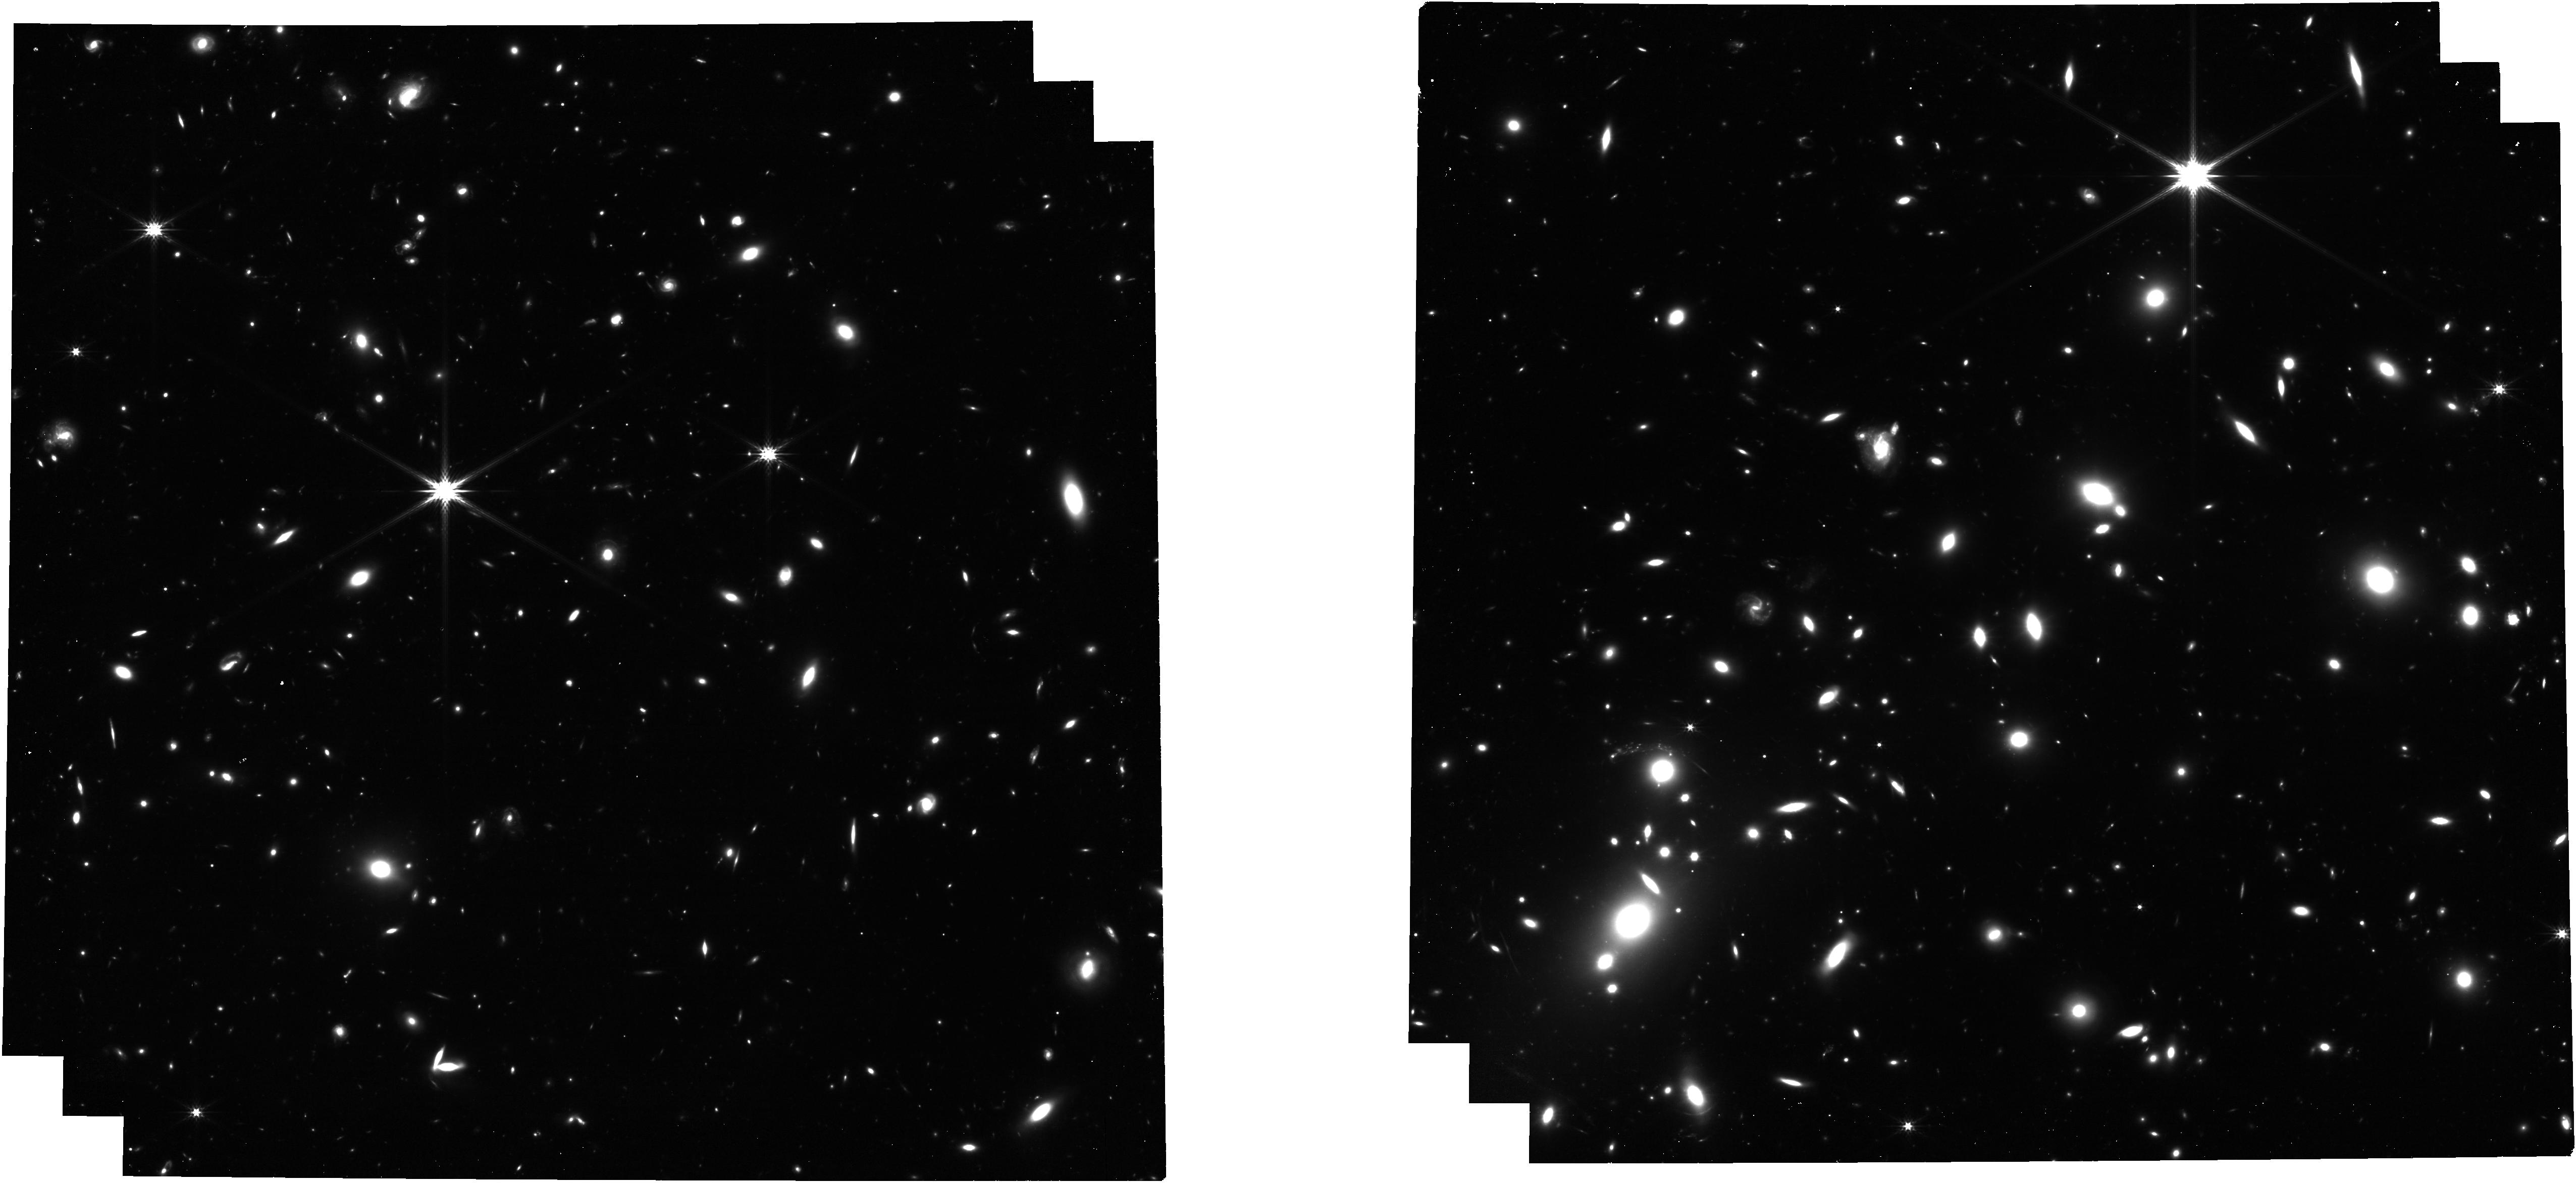
Target: MS1358-IMAGING
Instrument: NIRCAM
Filter: F277W
Exposure: 53 min
Observation ID: jw03433-o005_t010_nircam_clear-f277w

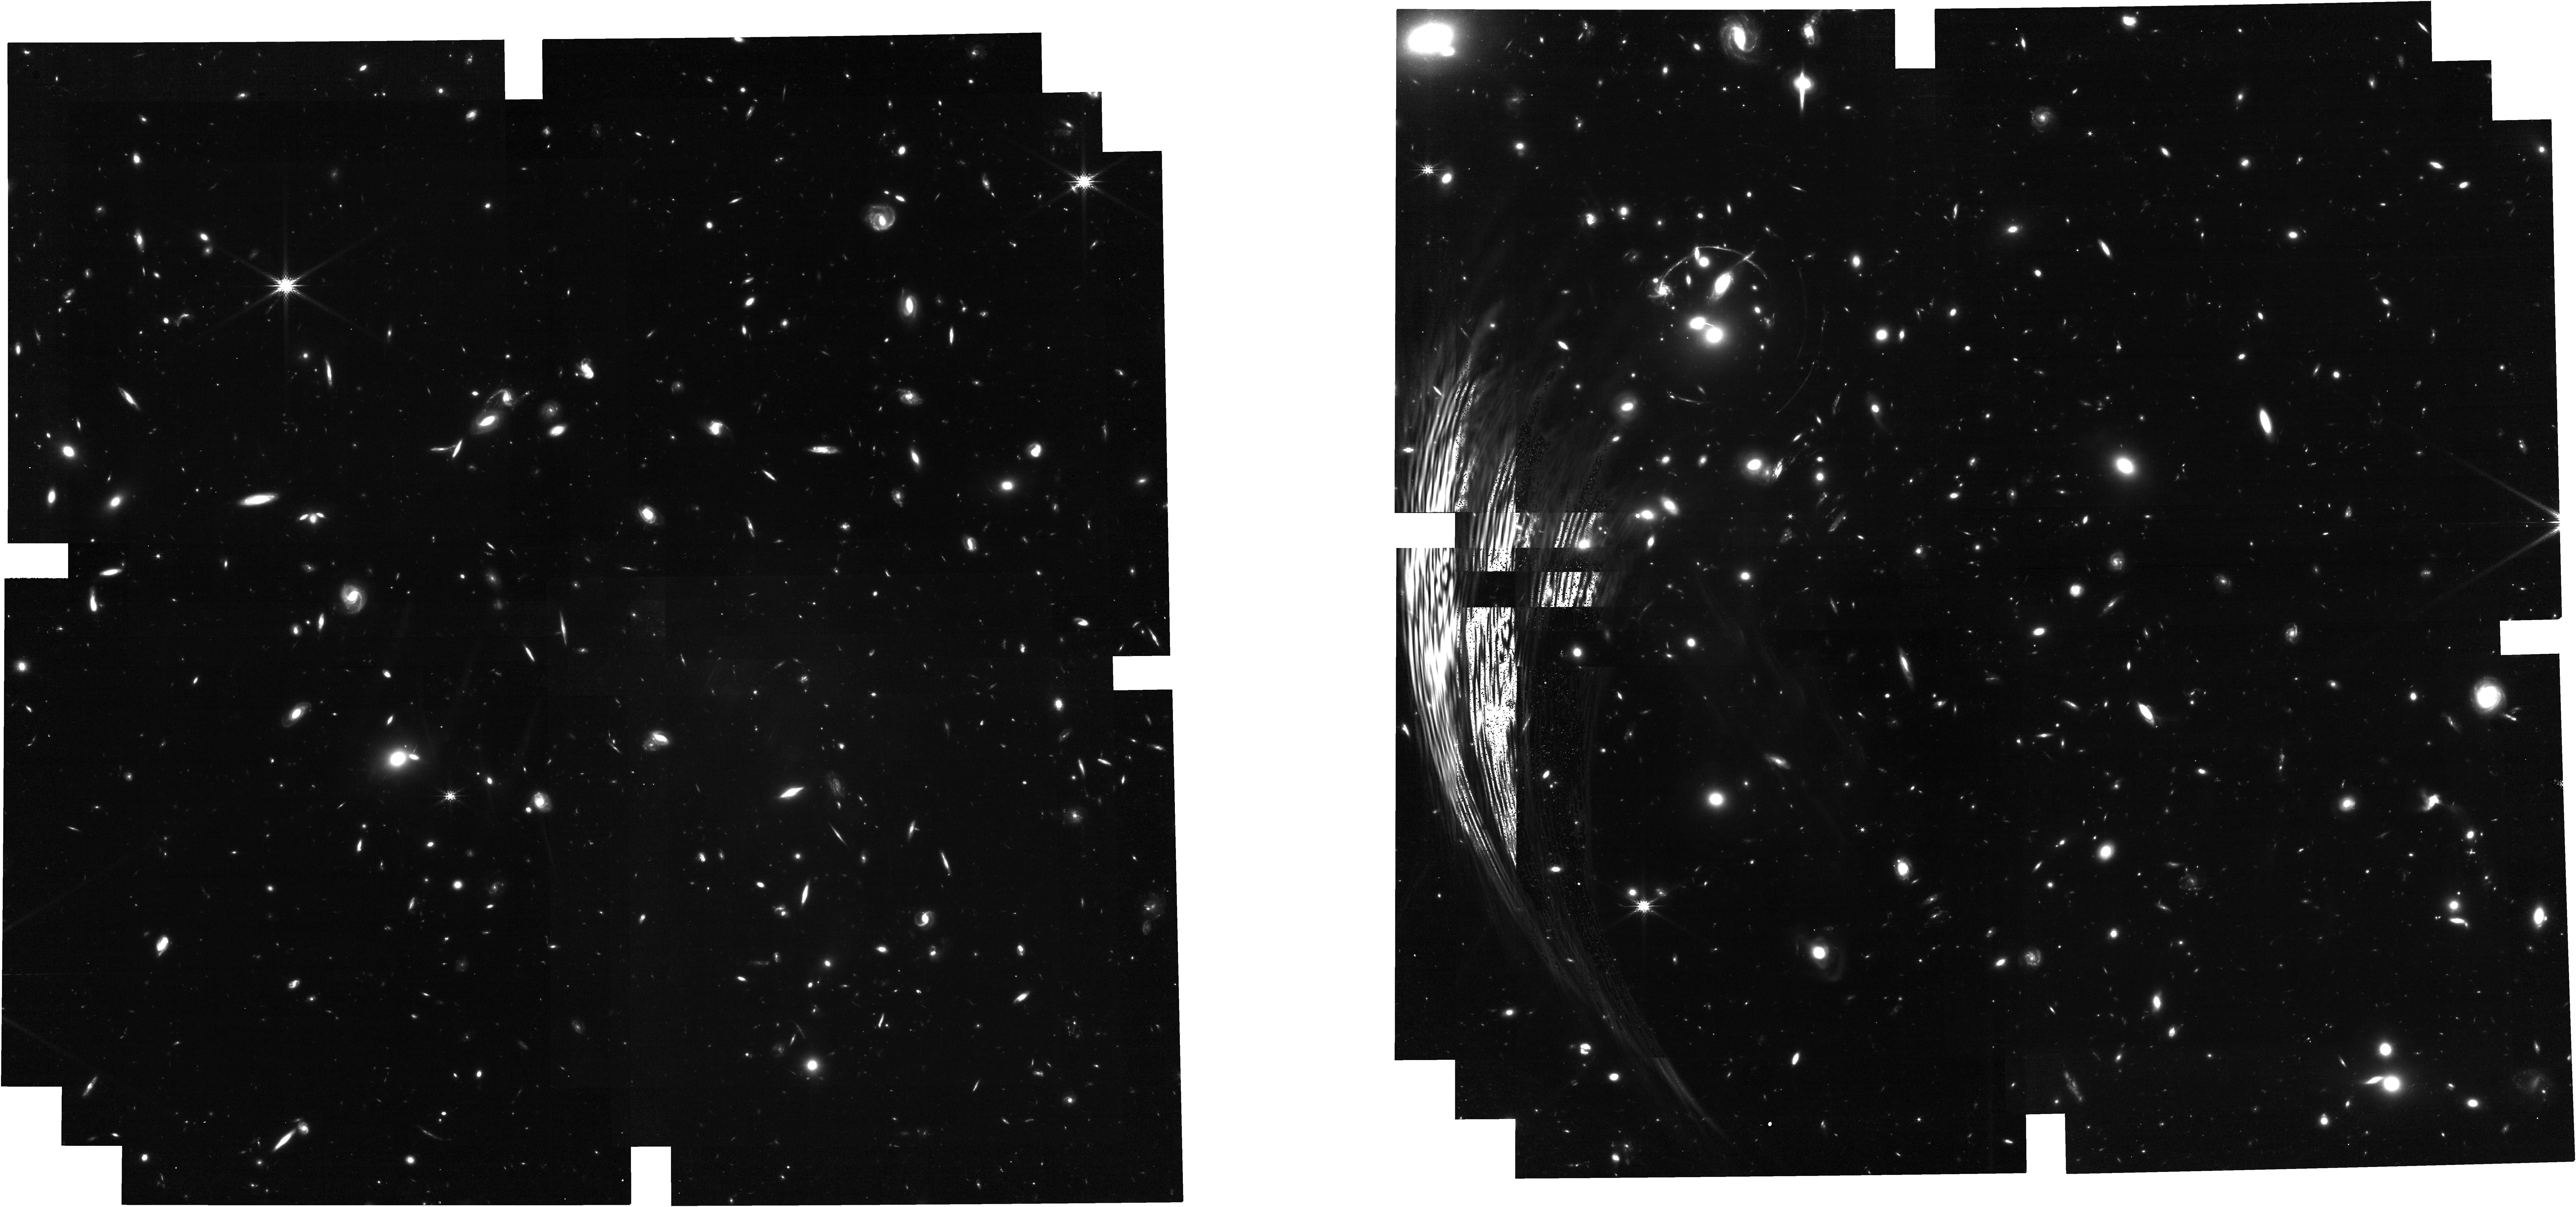
Target: RCS0224-IMAGING
Instrument: NIRCAM
Filter: F200W
Exposure: 53 min
Observation ID: jw03433-o007_t012_nircam_clear-f200w

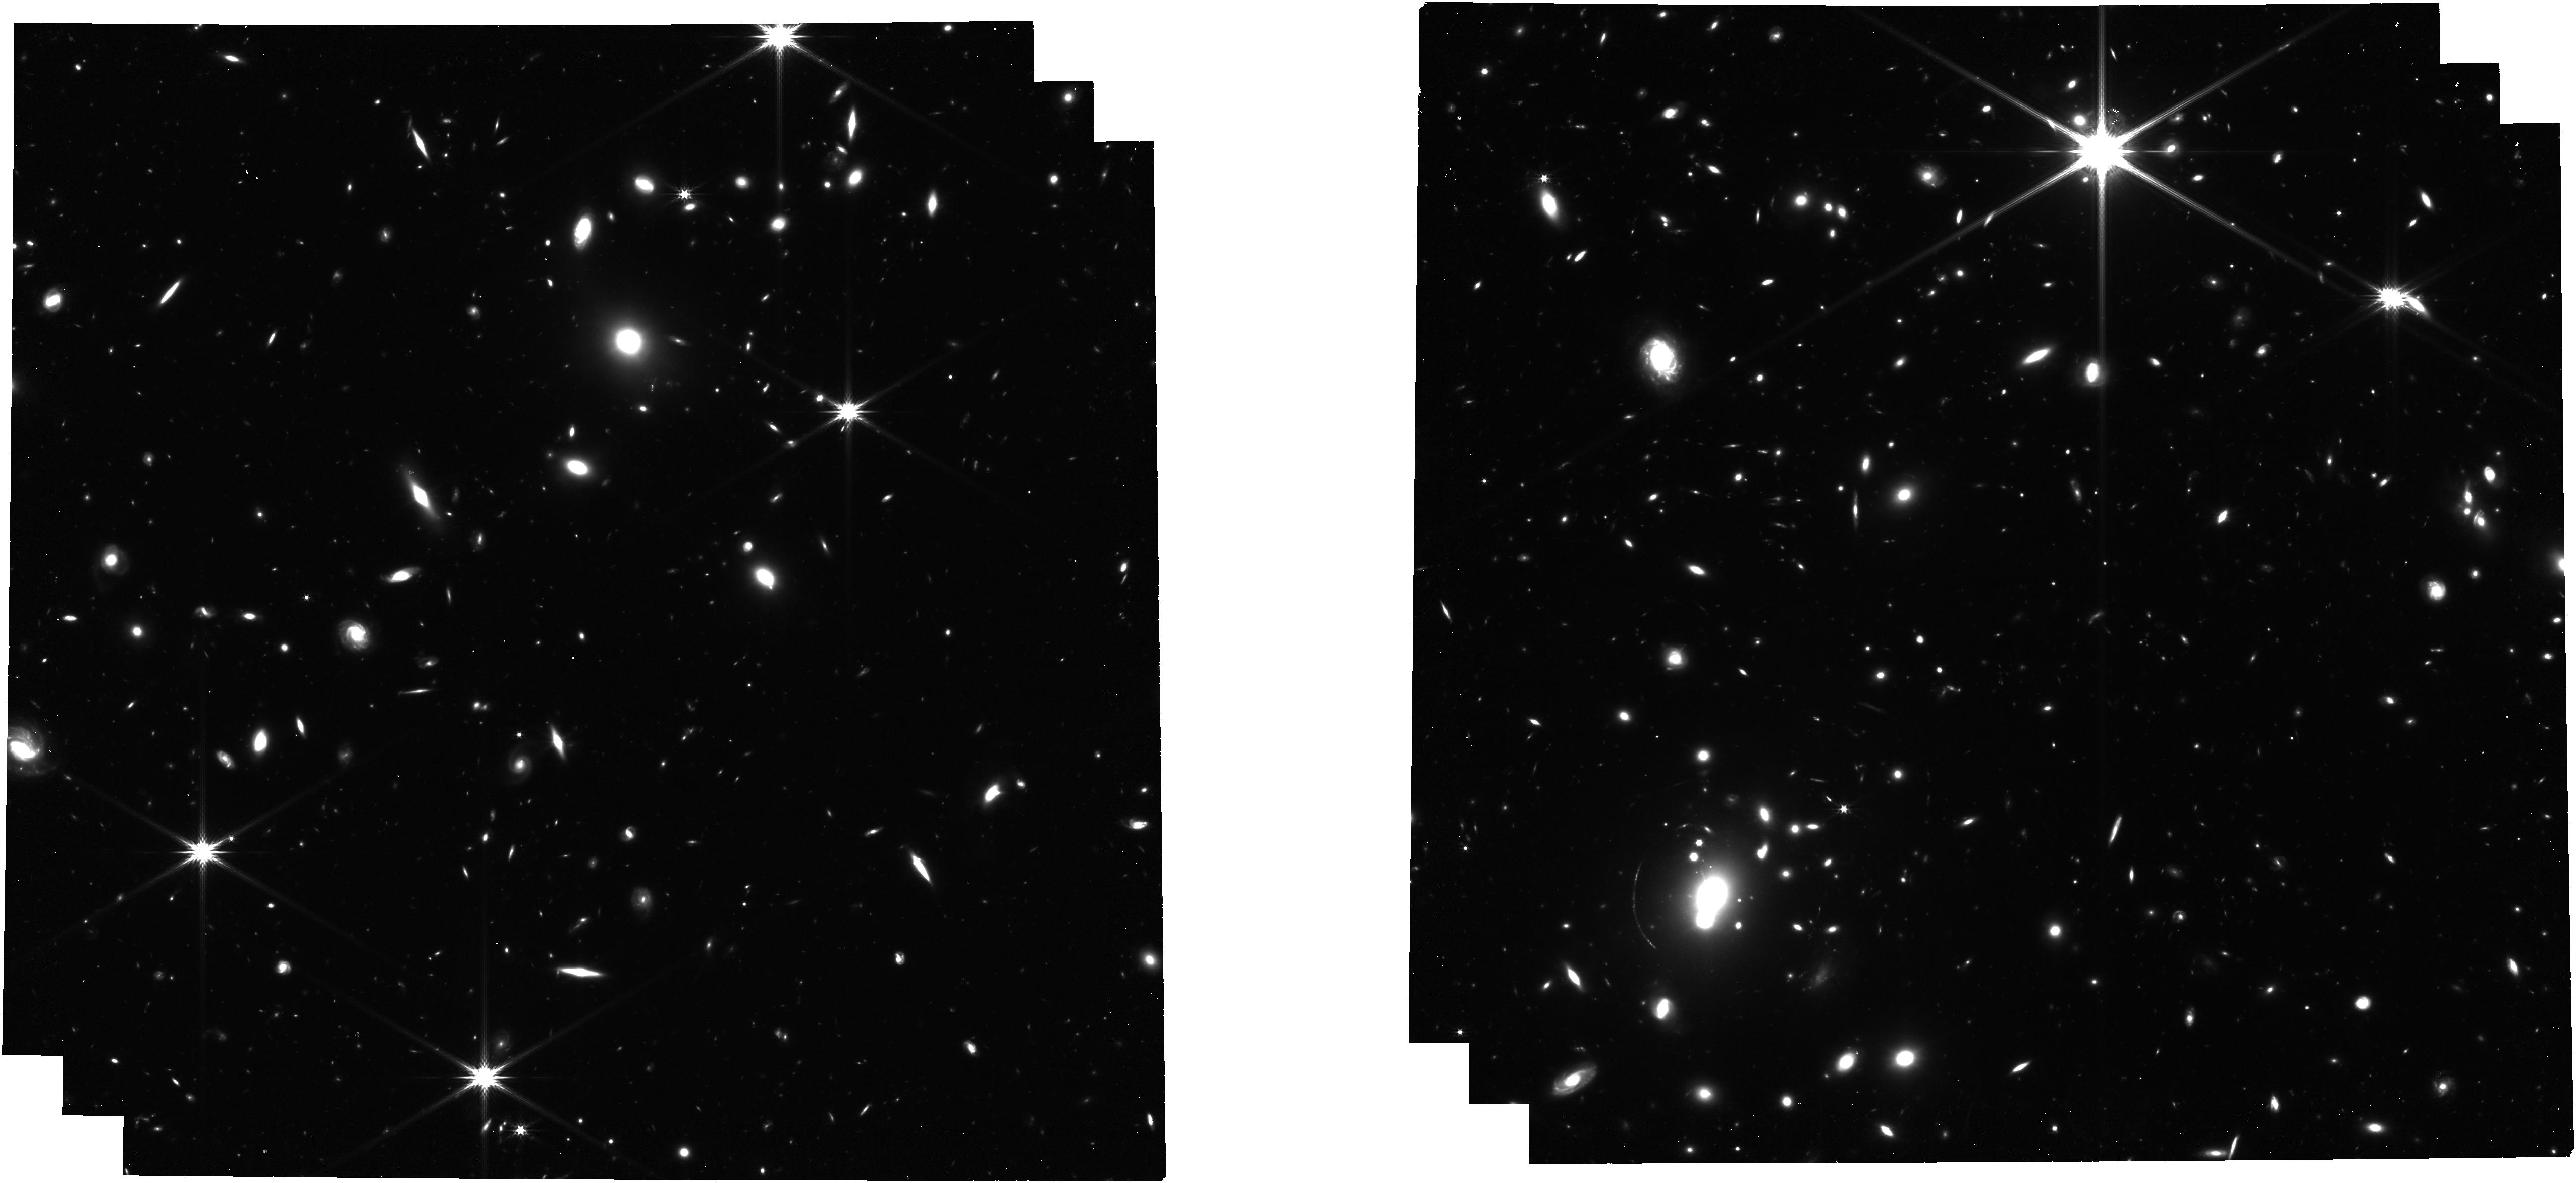
Target: MACS0940-IMAGING
Instrument: NIRCAM
Filter: F277W
Exposure: 53 min
Observation ID: jw03433-o006_t011_nircam_clear-f277w

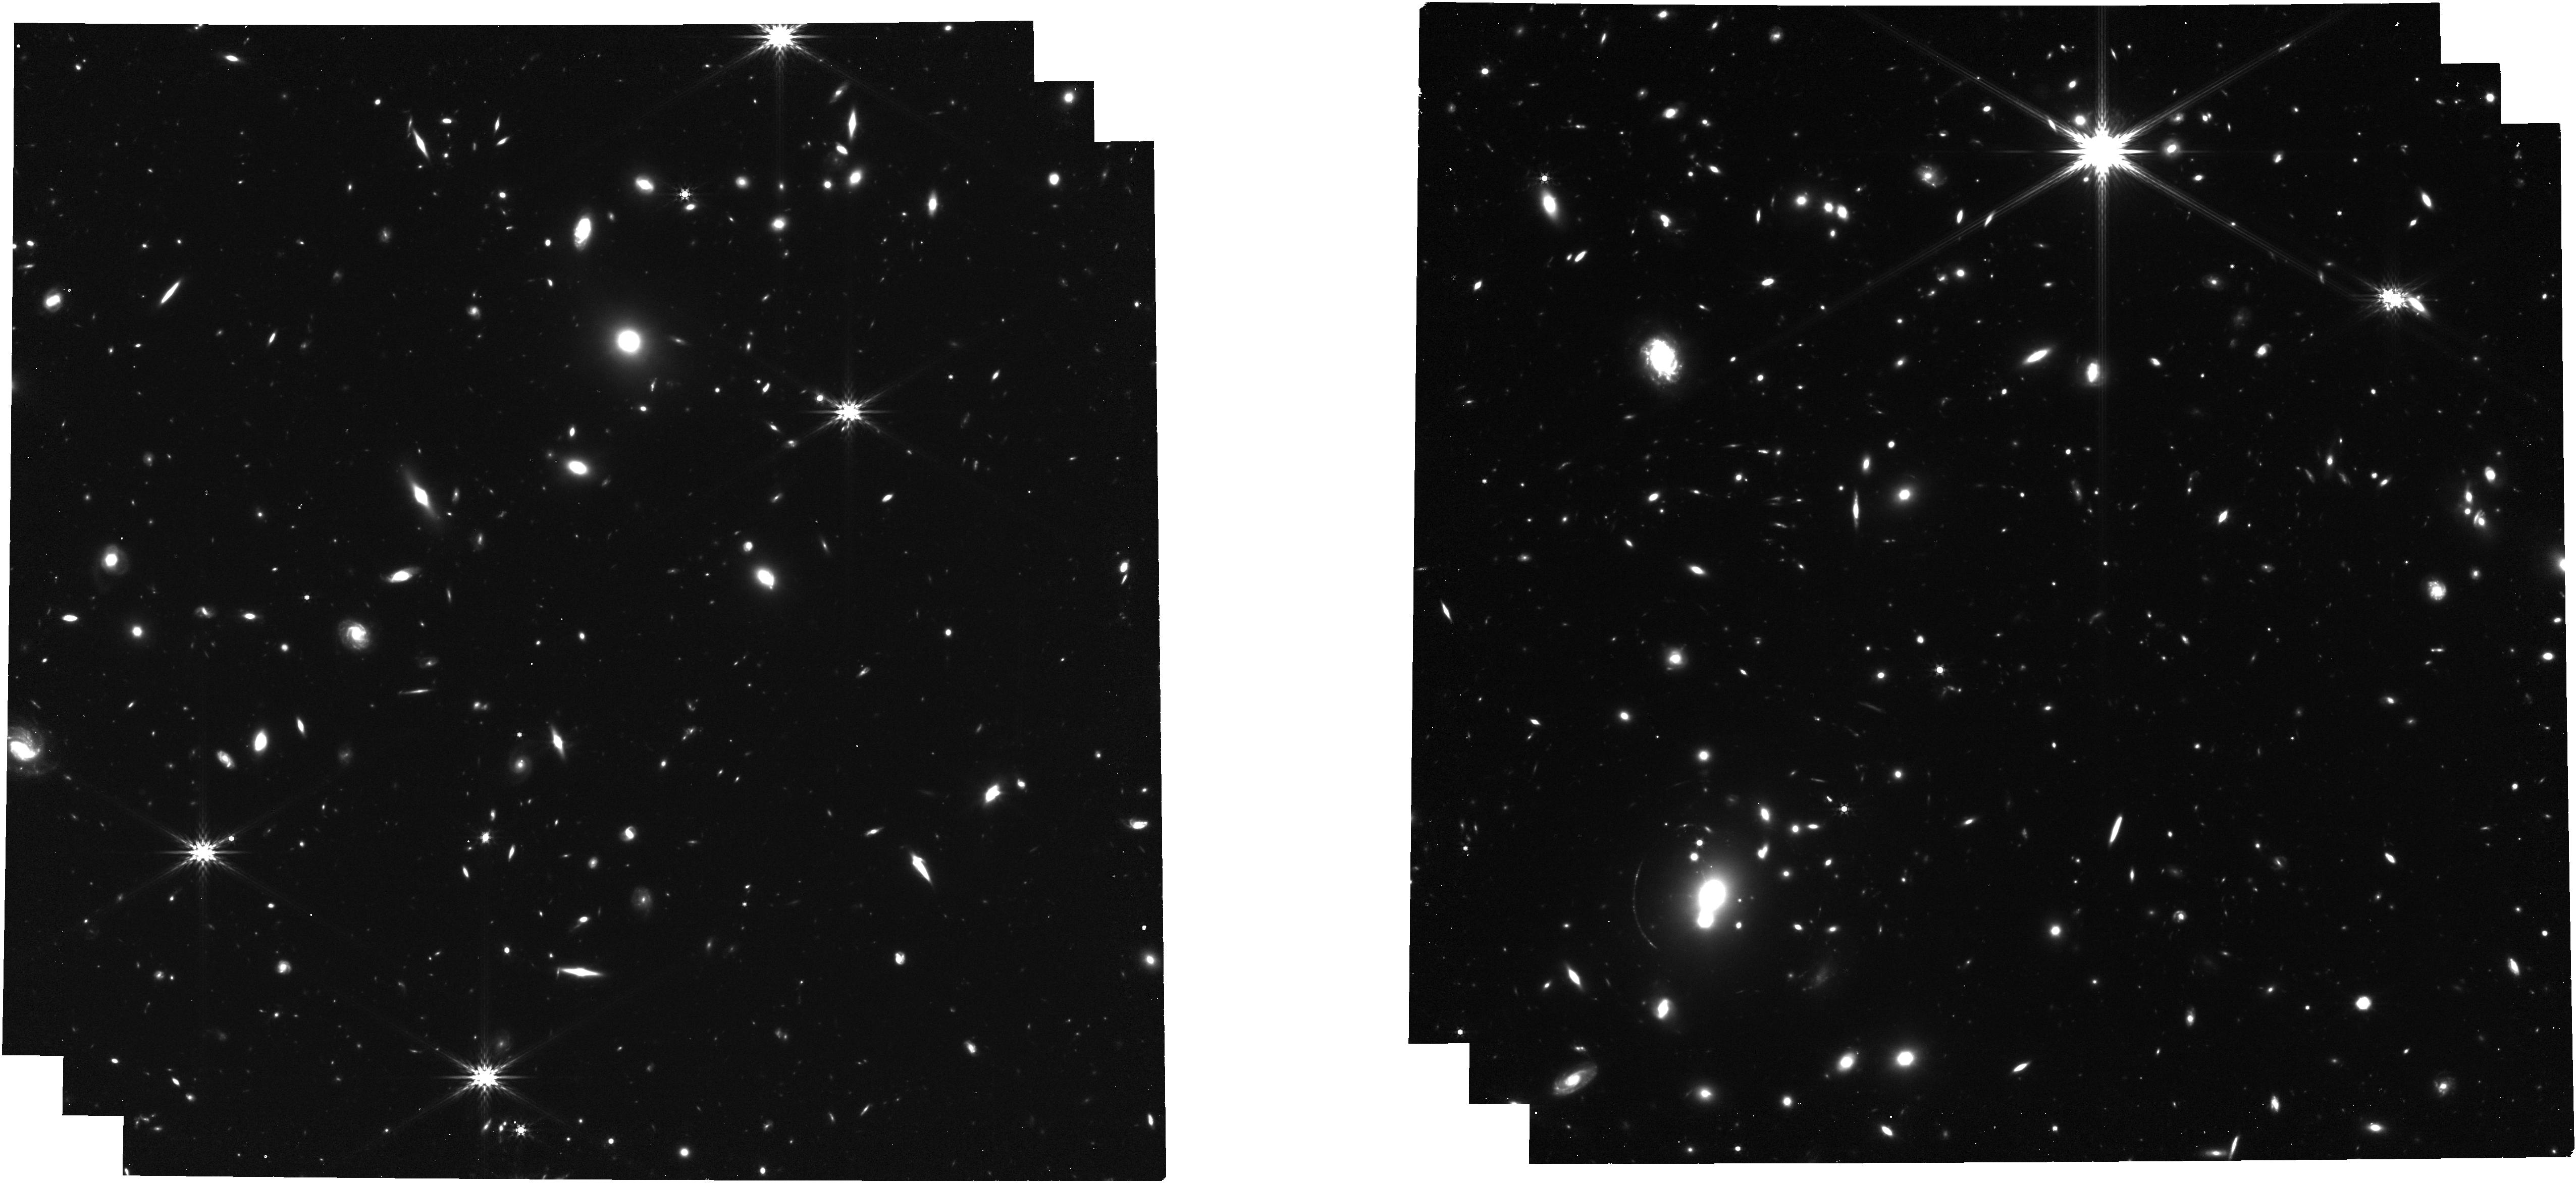
Target: MACS0940-IMAGING
Instrument: NIRCAM
Filter: F444W
Exposure: 53 min
Observation ID: jw03433-o006_t011_nircam_clear-f444w

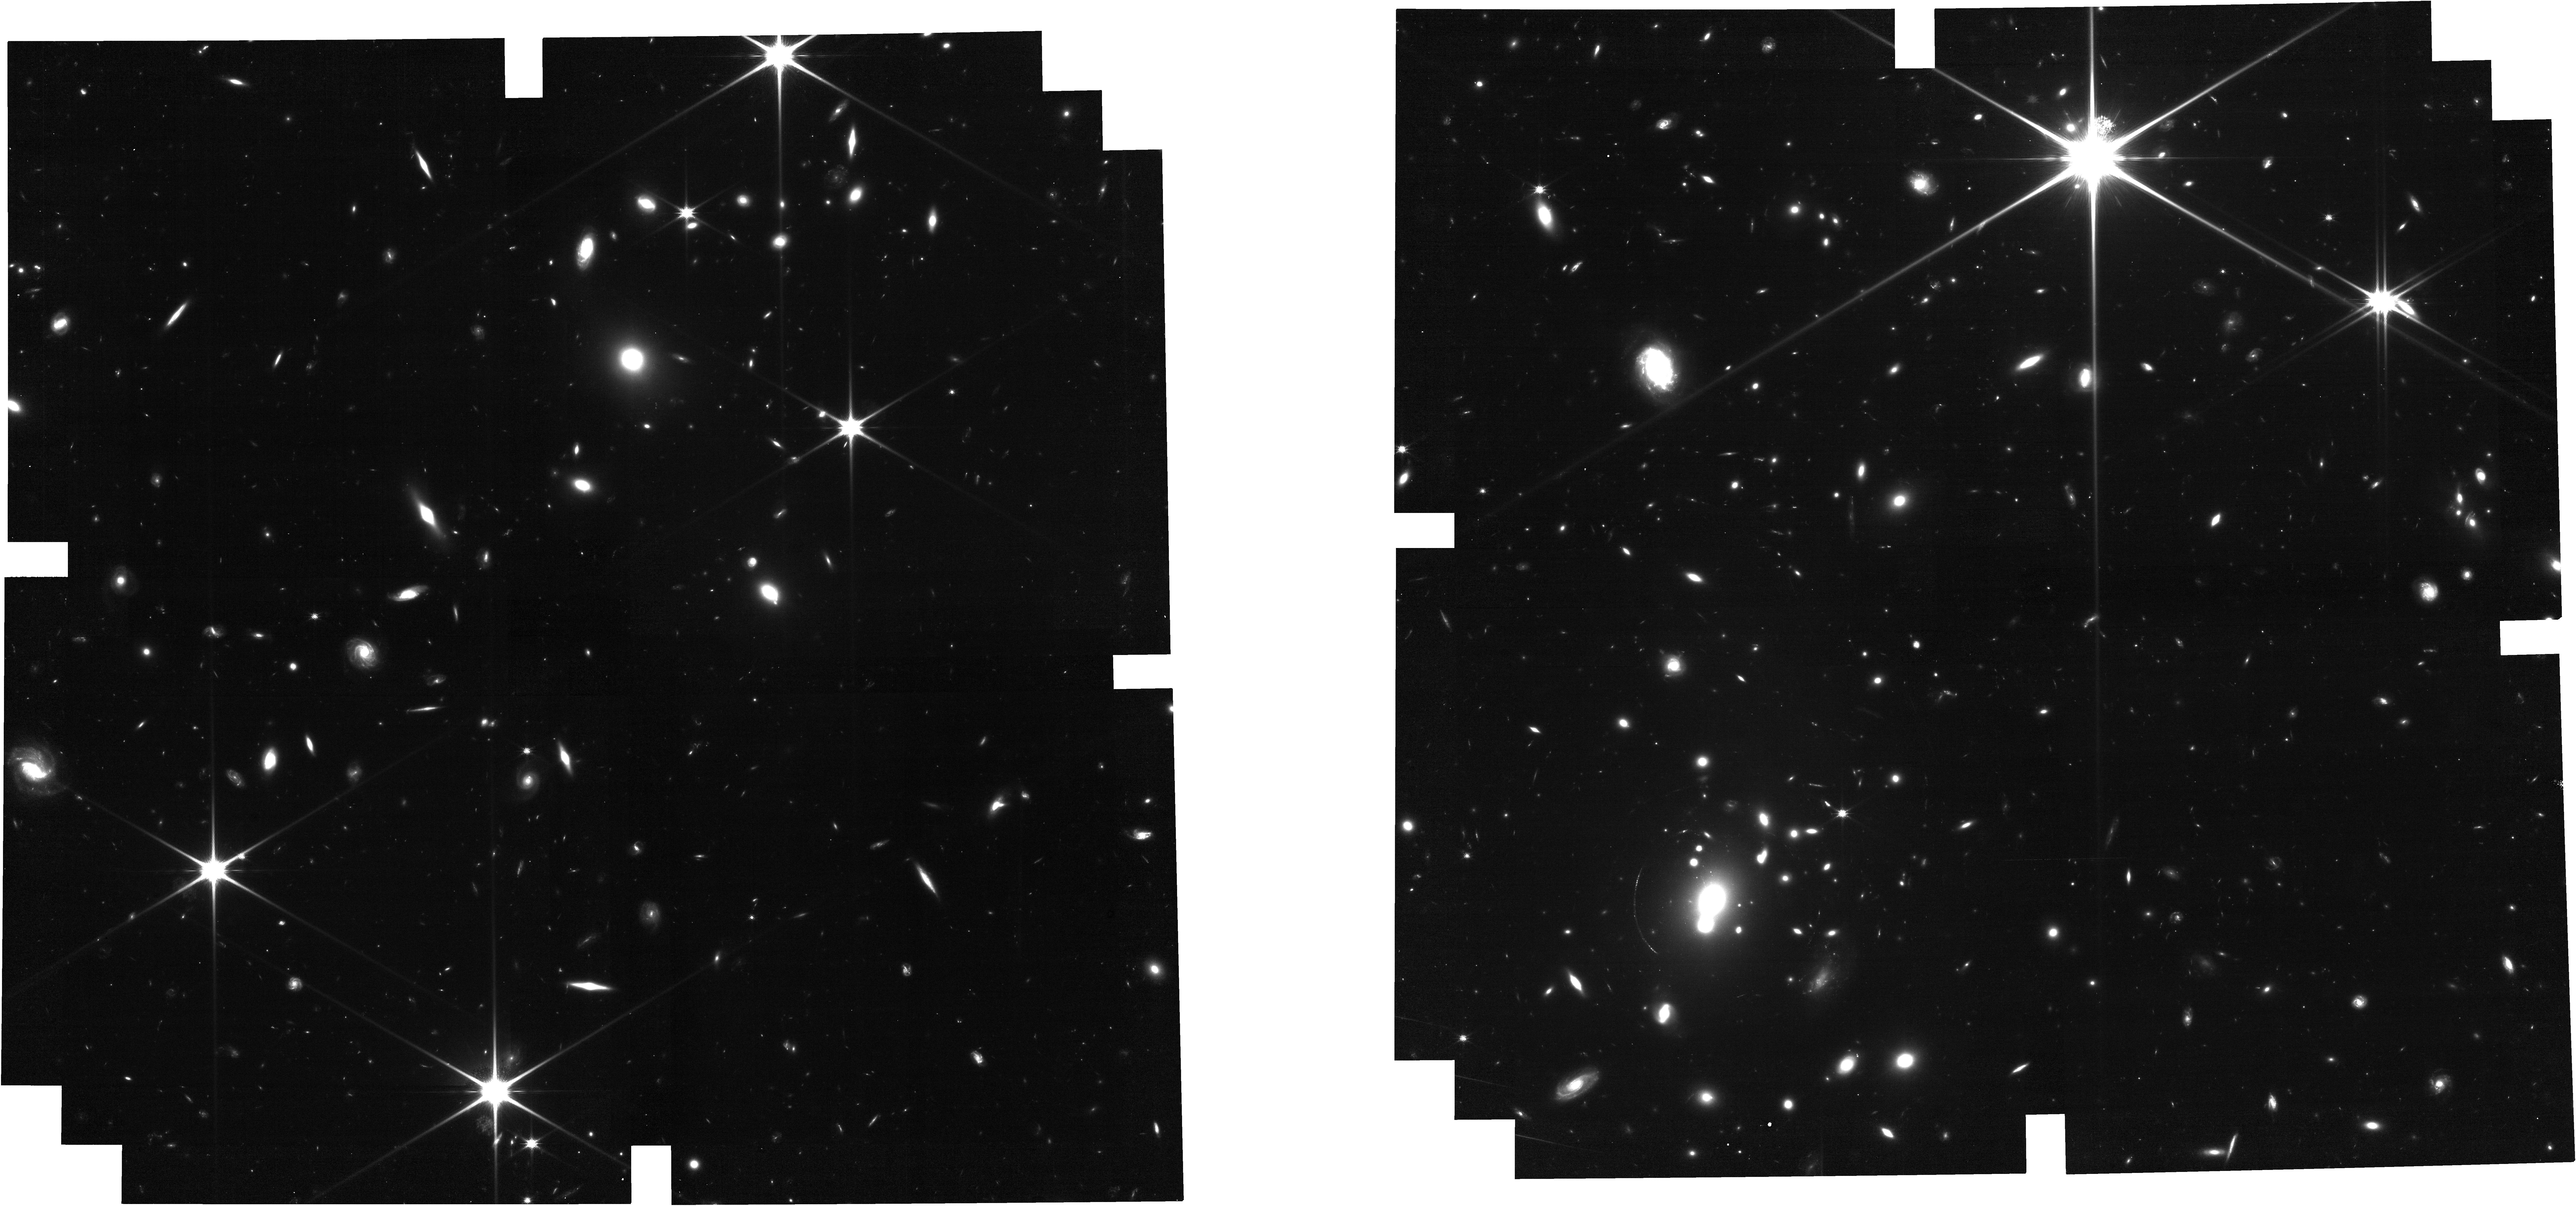
Target: MACS0940-IMAGING
Instrument: NIRCAM
Filter: F115W
Exposure: 53 min
Observation ID: jw03433-o006_t011_nircam_clear-f115w

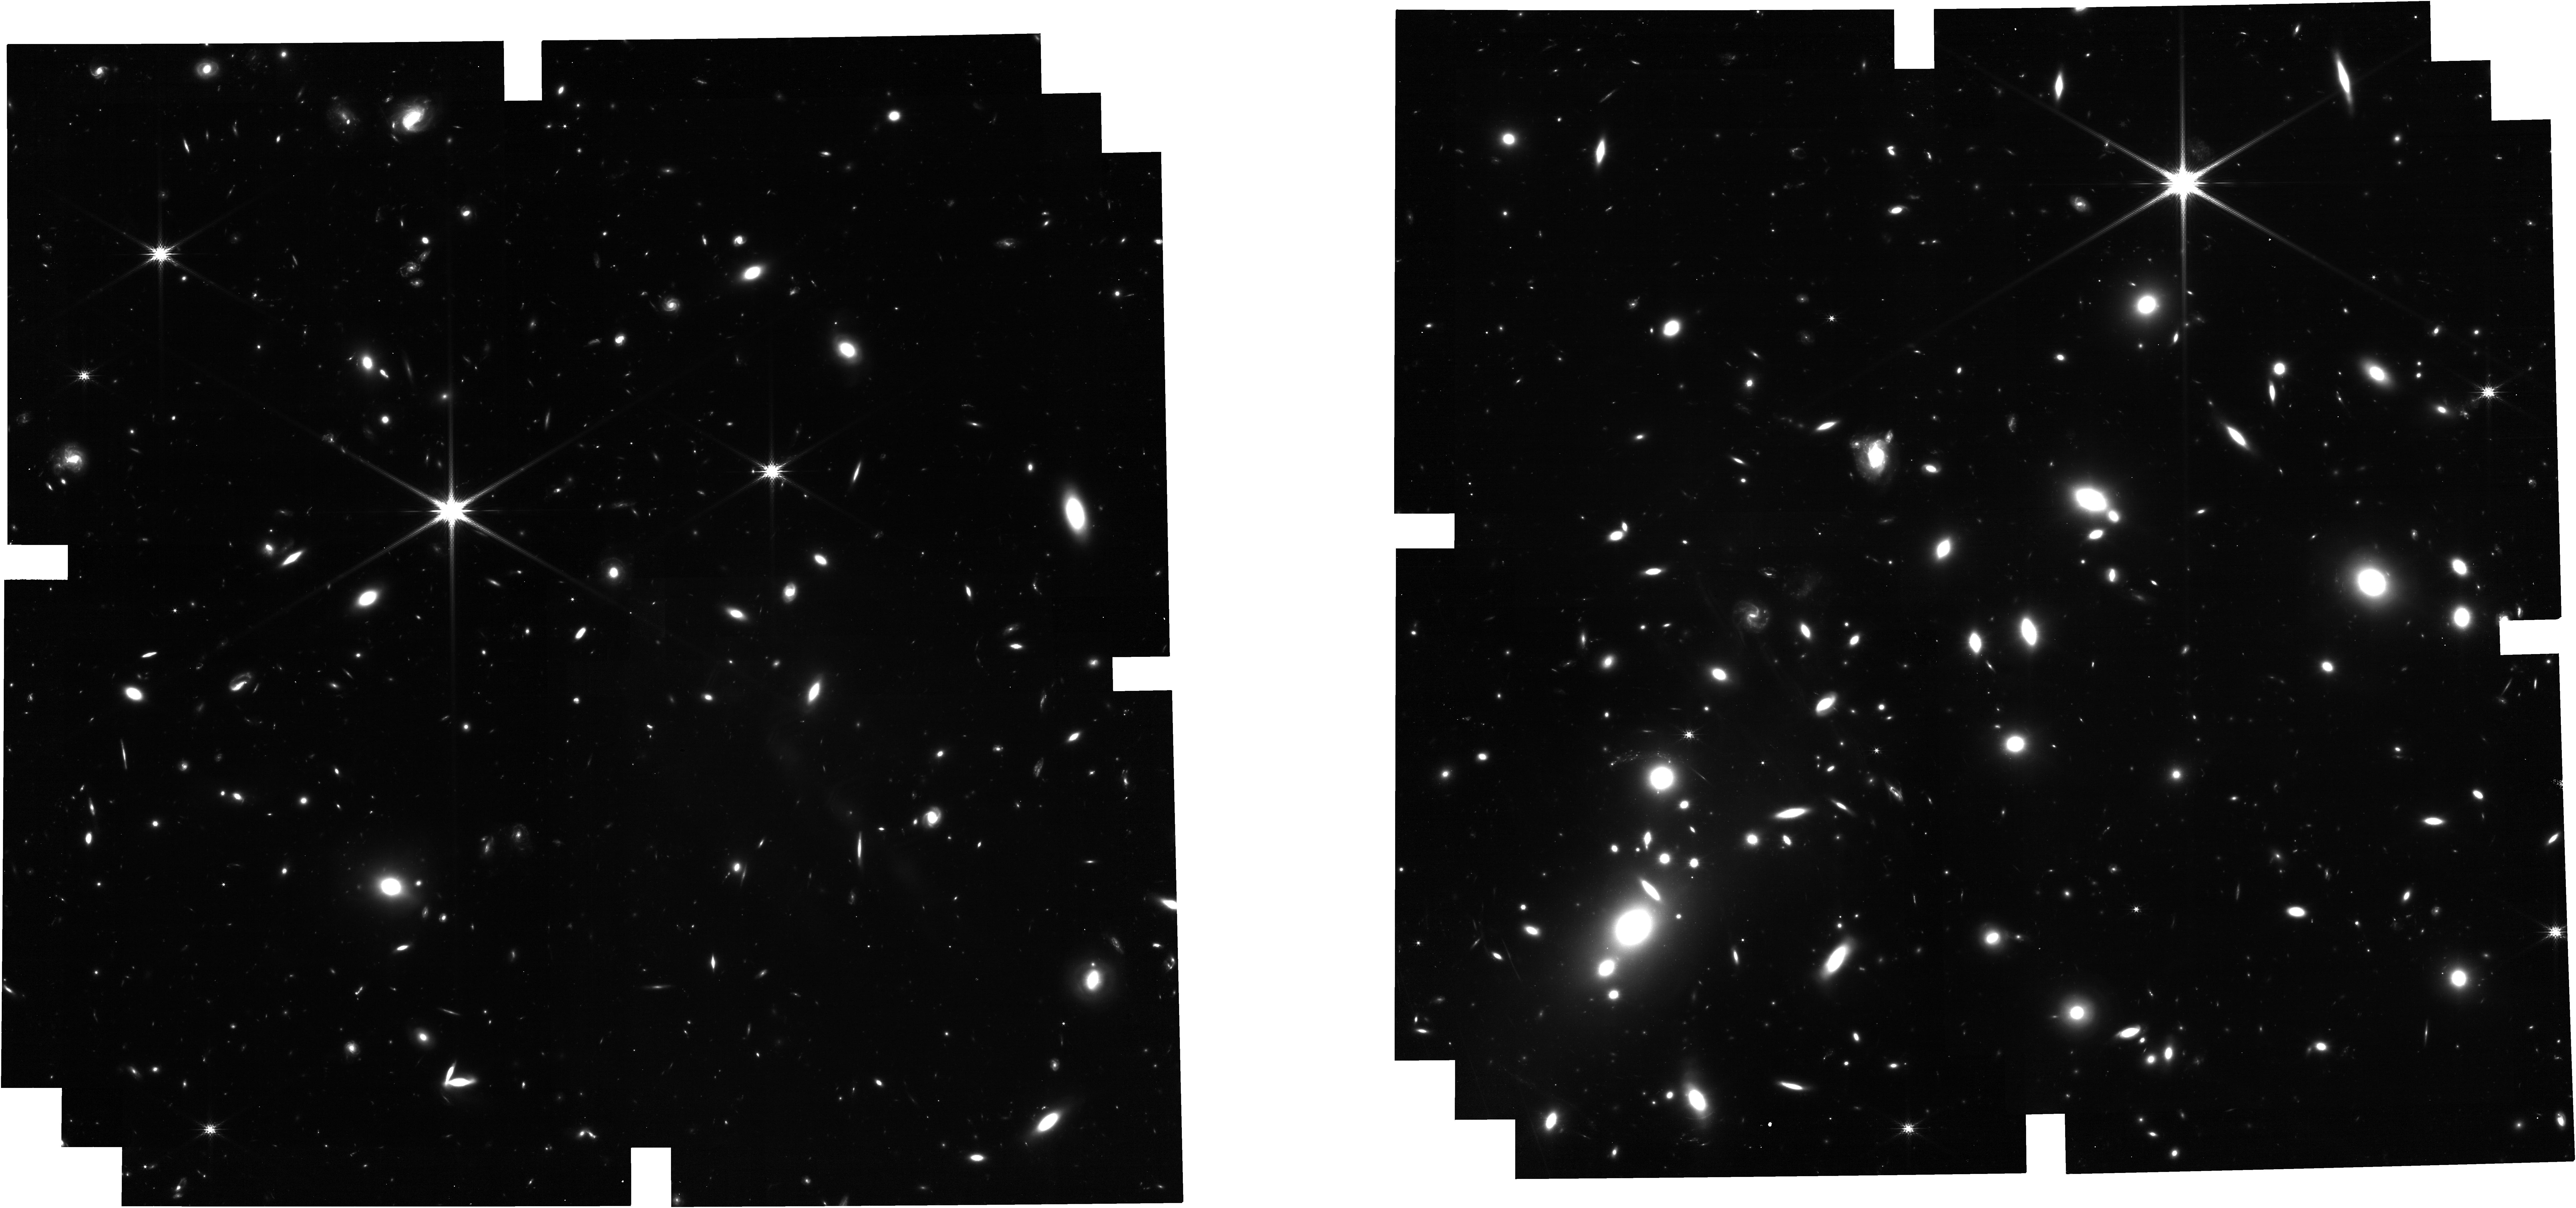
Target: MS1358-IMAGING
Instrument: NIRCAM
Filter: F200W
Exposure: 53 min
Observation ID: jw03433-o005_t010_nircam_clear-f200w

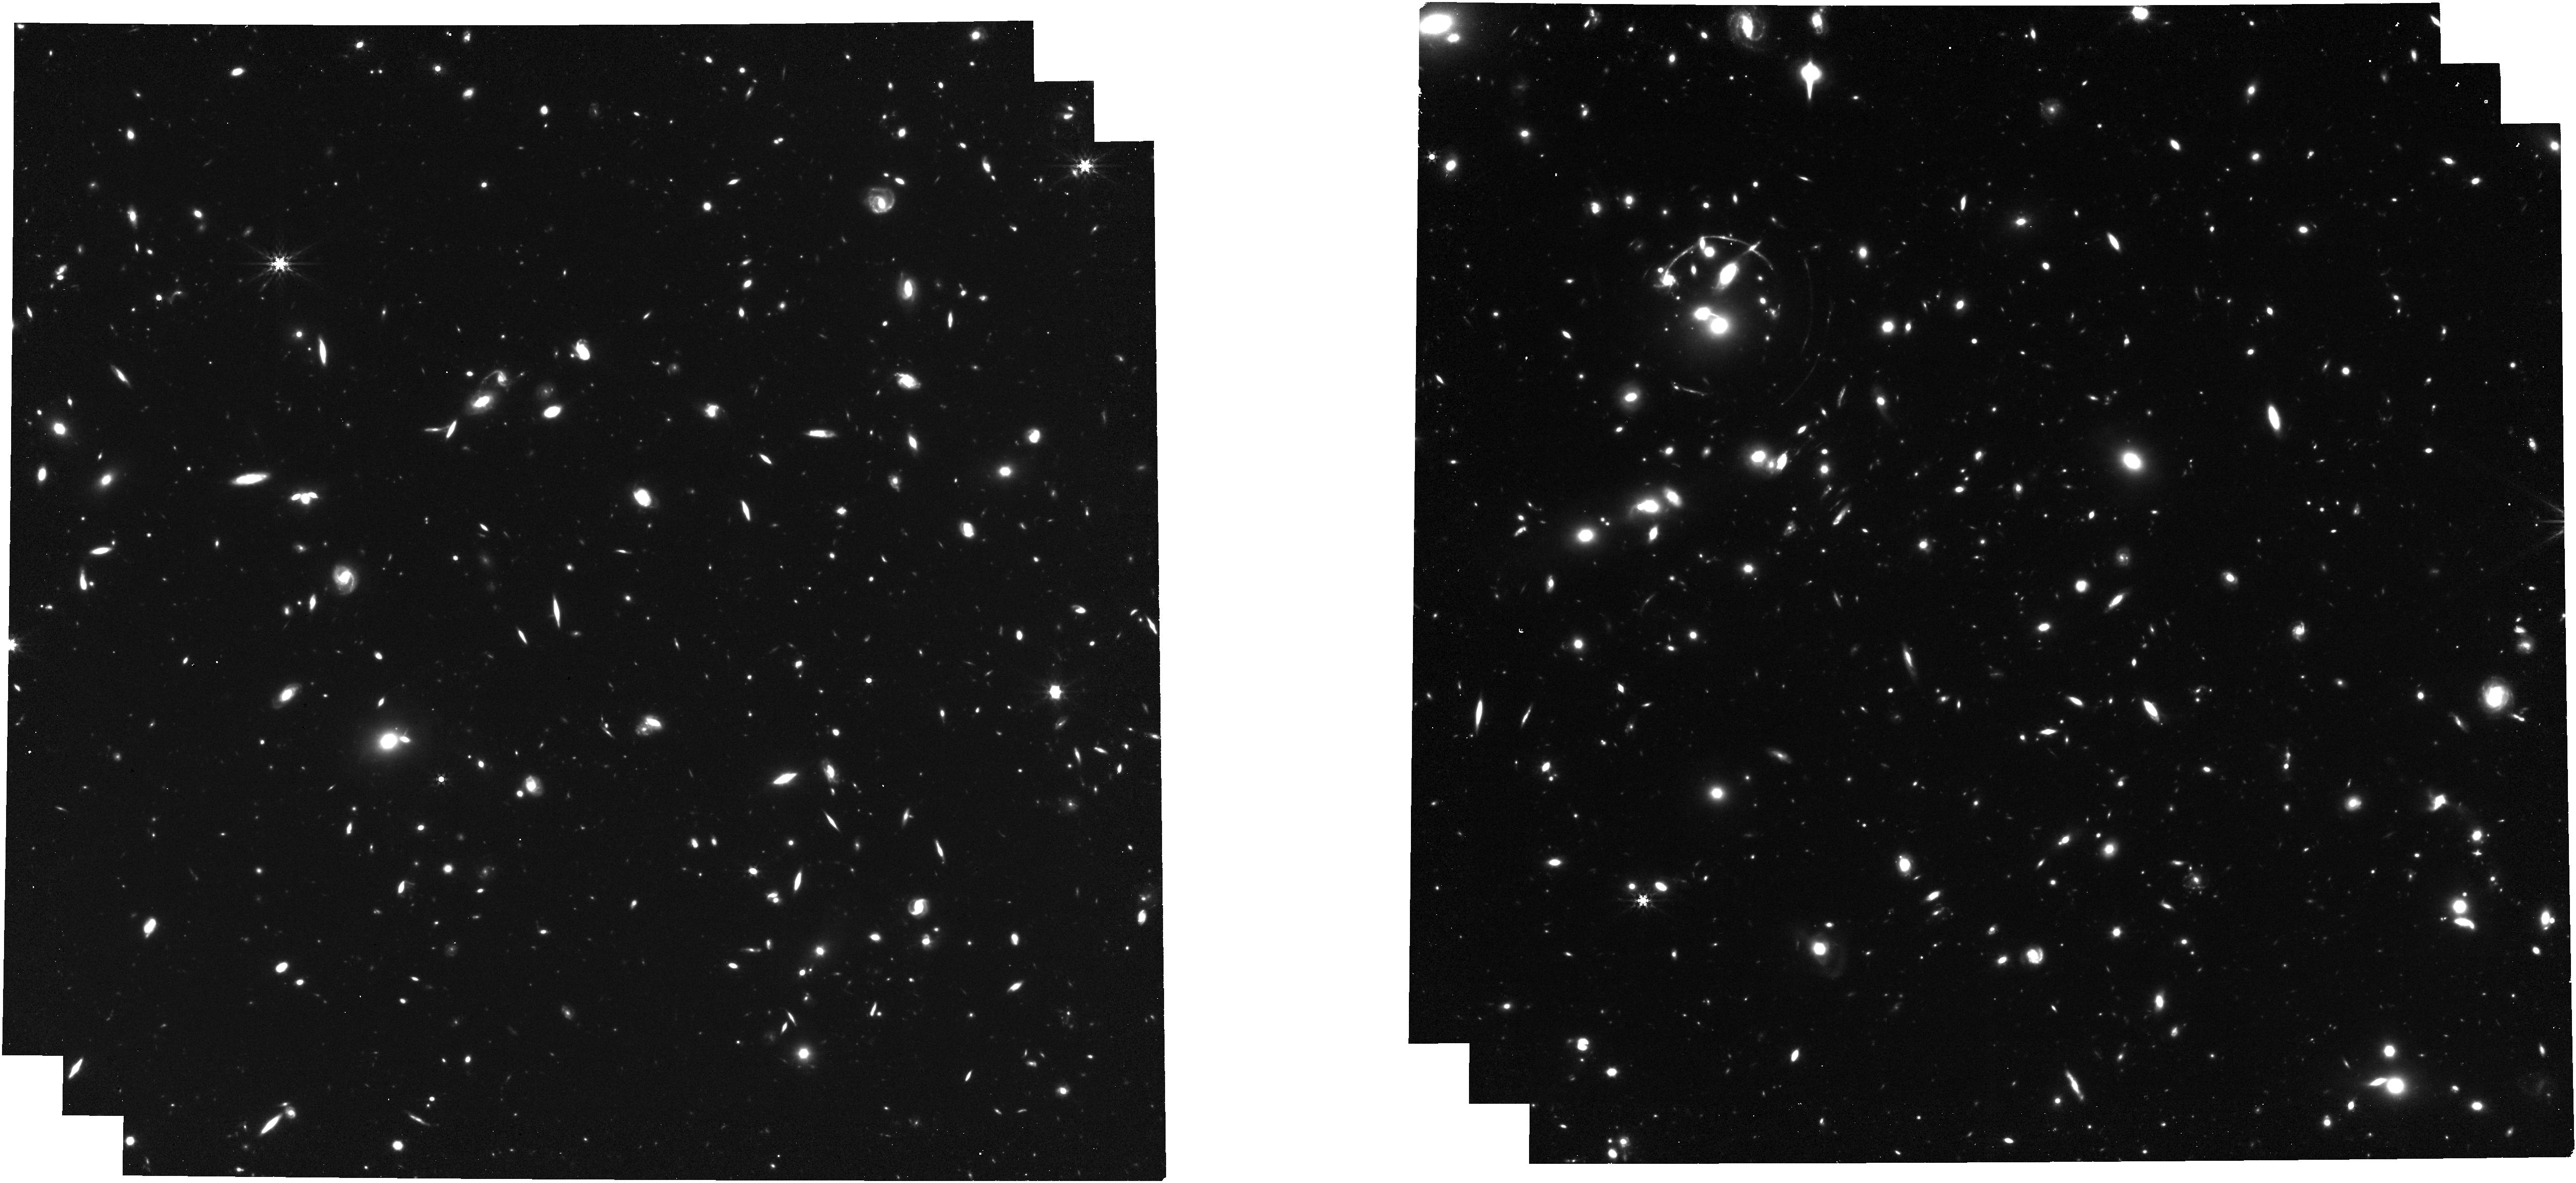
Target: RCS0224-IMAGING
Instrument: NIRCAM
Filter: F444W
Exposure: 53 min
Observation ID: jw03433-o007_t012_nircam_clear-f444w

Mapping star formation and feedback in clumpy galaxies at redshift ~5 (PI: Richard, Johan Pierre)

We propose NIRSpec-IFU spectroscopy and NIRCam imaging to probe star formation and feedback in three exceptionally bright and extended, gravitationally lensed, high redshift (z>4) galaxies, representative of the UV-selected population at these redshifts. Key emission lines (e.g. Halpha, Hbeta, [OIII]) combined with existing MUSE/VLT rest-UV observations, are critical to map the gas physical conditions and kinematics from ~100 pc to kpc scales. NIRCam imaging (complemented with HST) will enable us to derive clump physical properties (size, ages, masses) down to 10s pc. We will: 1. probe disk fragmentation theories; 2. test predictions of increased clump star formation densities with redshift; 3. map the starburst propagation while investigating clump survival. Spatially resolving multiple nebular lines will map key parameters of the interstellar medium (ISM) and evaluate the role of clump feedback. We will trace the global kinematics of the ISM and investigate whether star-forming clumps show a trend in velocity dispersion. We will relate the distribution of ionizing radiation originating from the clumps with the global properties of each galaxy, and the overall morphology and kinematics of the circum-galactic medium seen in Lyalpha emission at large scales. These unprecedented studies are fundamental to uncover how star formation operates in normal galaxies at redshift beyond cosmic noon and inform increasingly detailed cosmological simulations. Extensive deep field campaigns will provide an incredible census of unresolved galaxies at these redshifts, but only studies as we propose here will enable us to dissect star formation and feedback that determine their evolution.